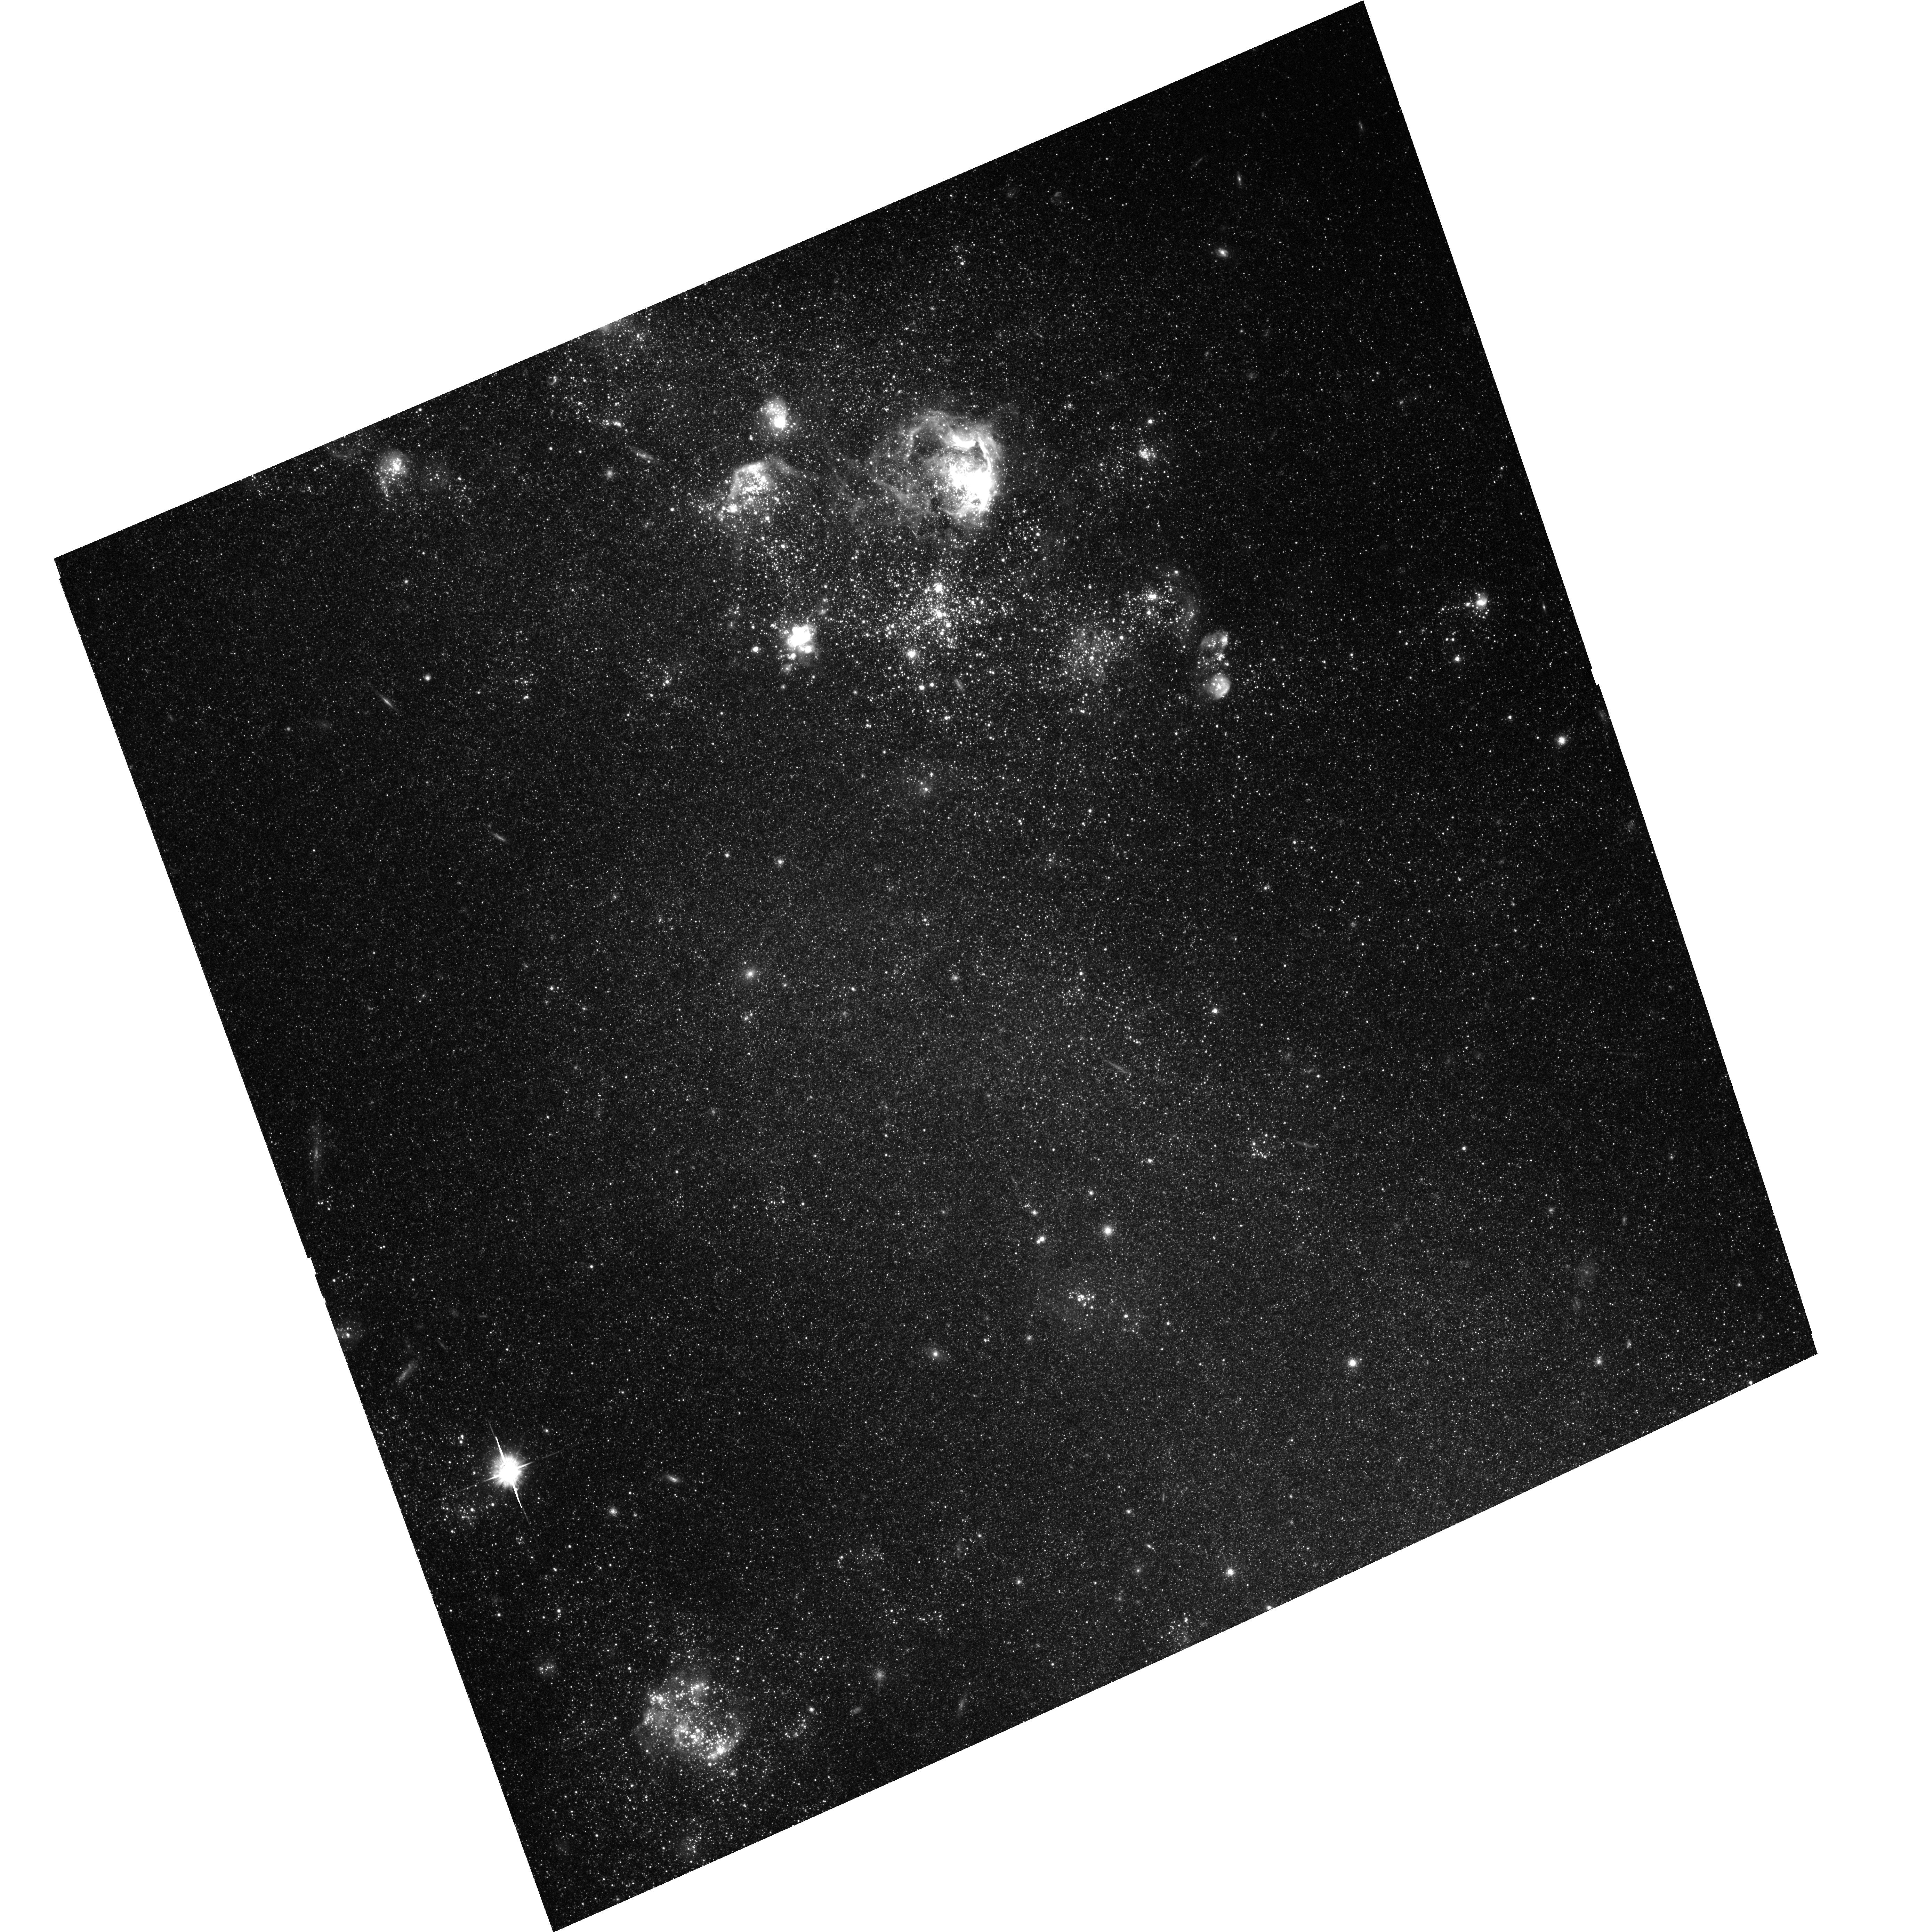
Target: IC2574-SGS
Instrument: ACS/WFC
Filter: F555W
Exposure: 1.8 h
Observation ID: hst_9755_01_acs_wfc_f555w_j8qw01

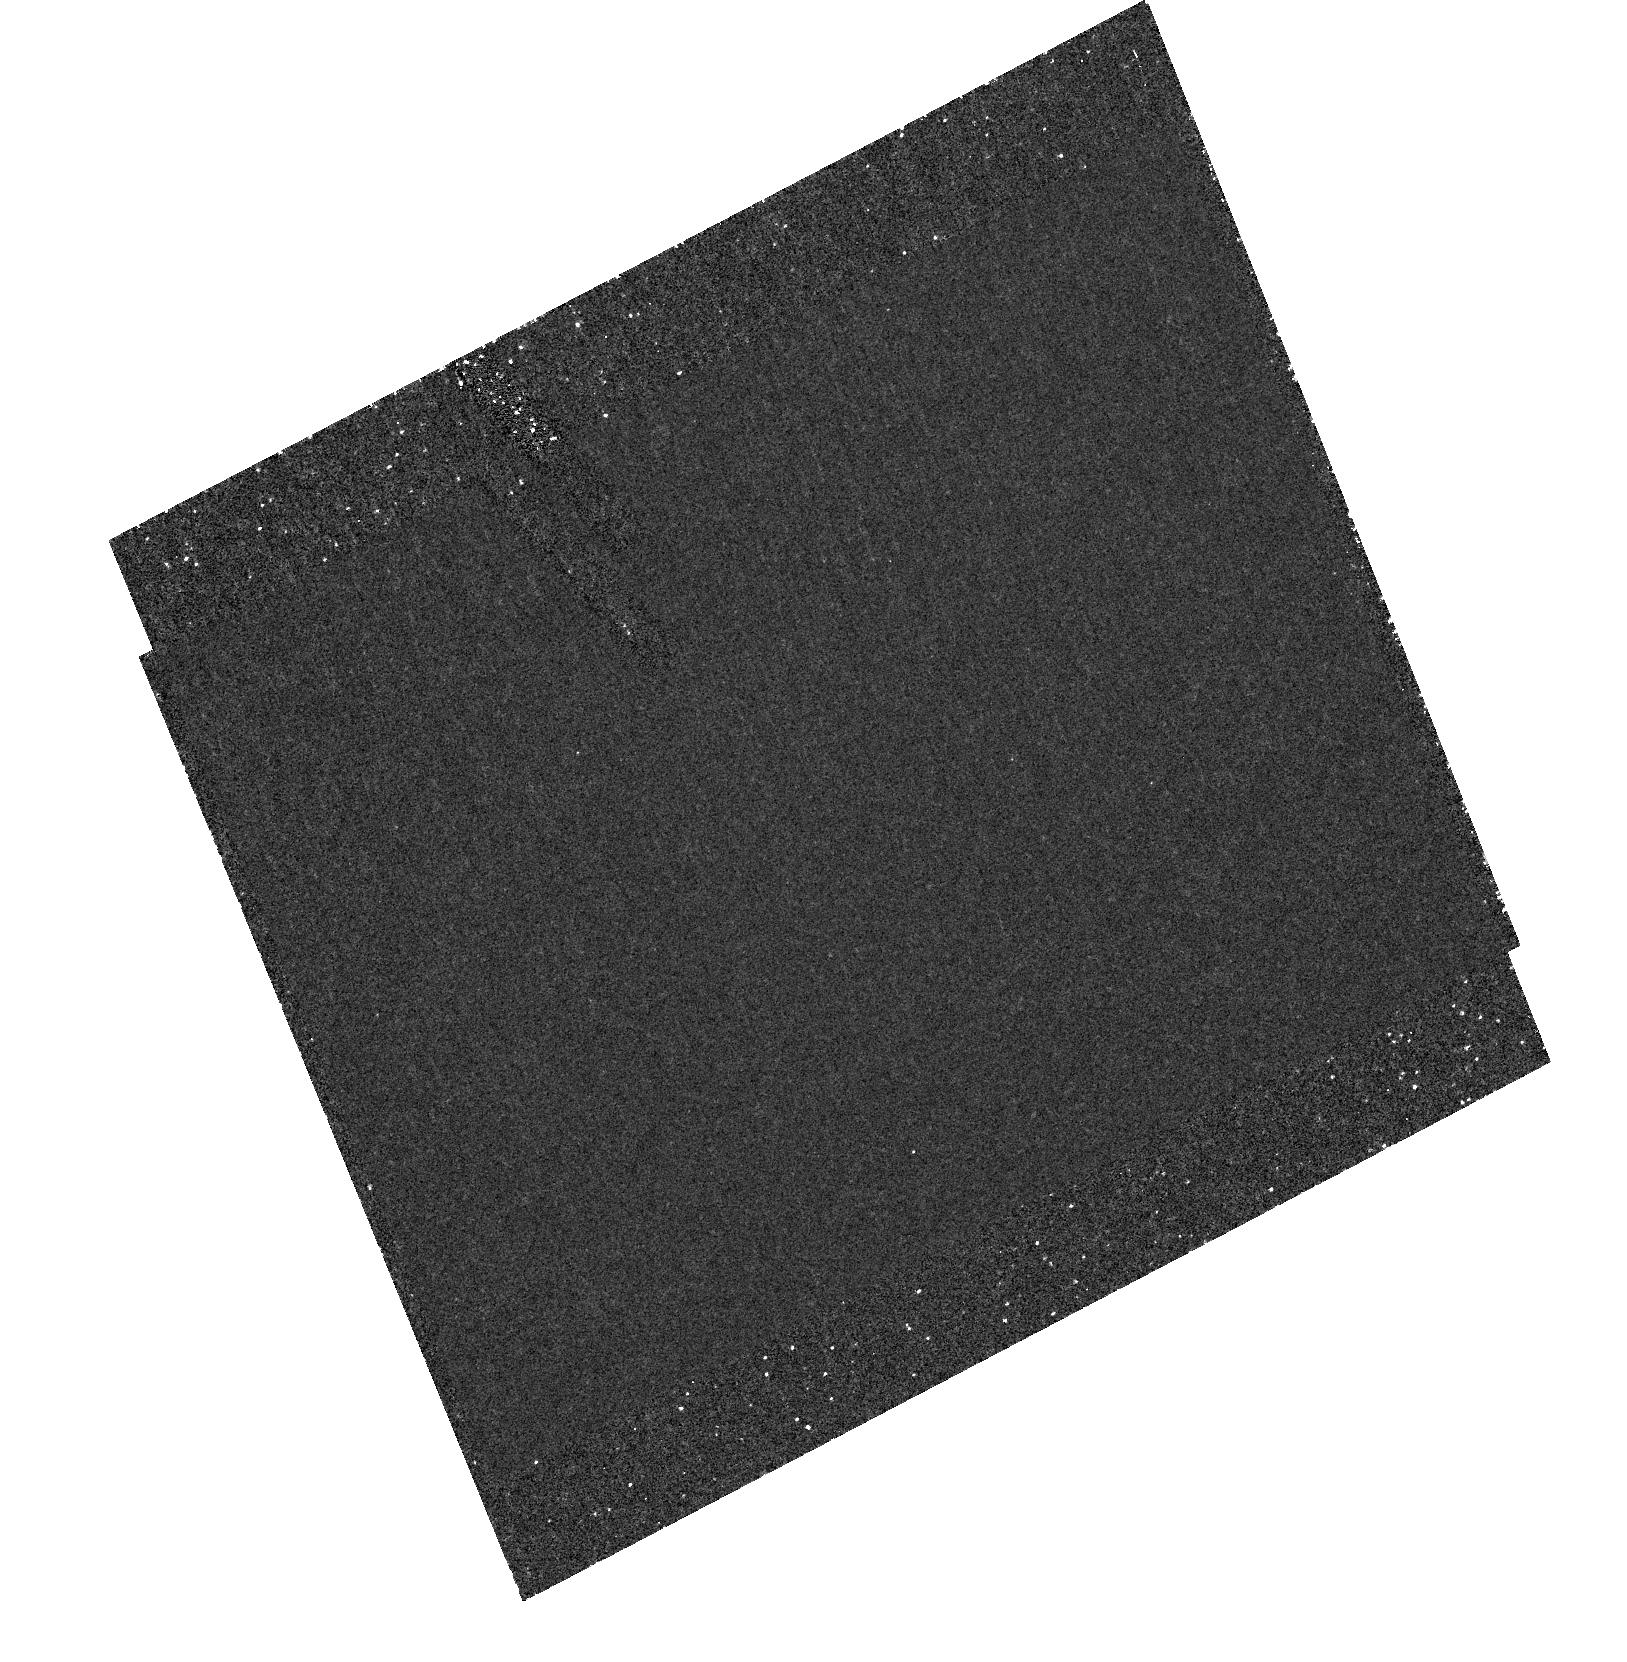
Target: field at RA 157.180°, Dec 68.451°
Instrument: ACS/HRC
Filter: F250W
Exposure: 1.7 h
Observation ID: hst_9755_01_acs_hrc_f250w_j8qw01

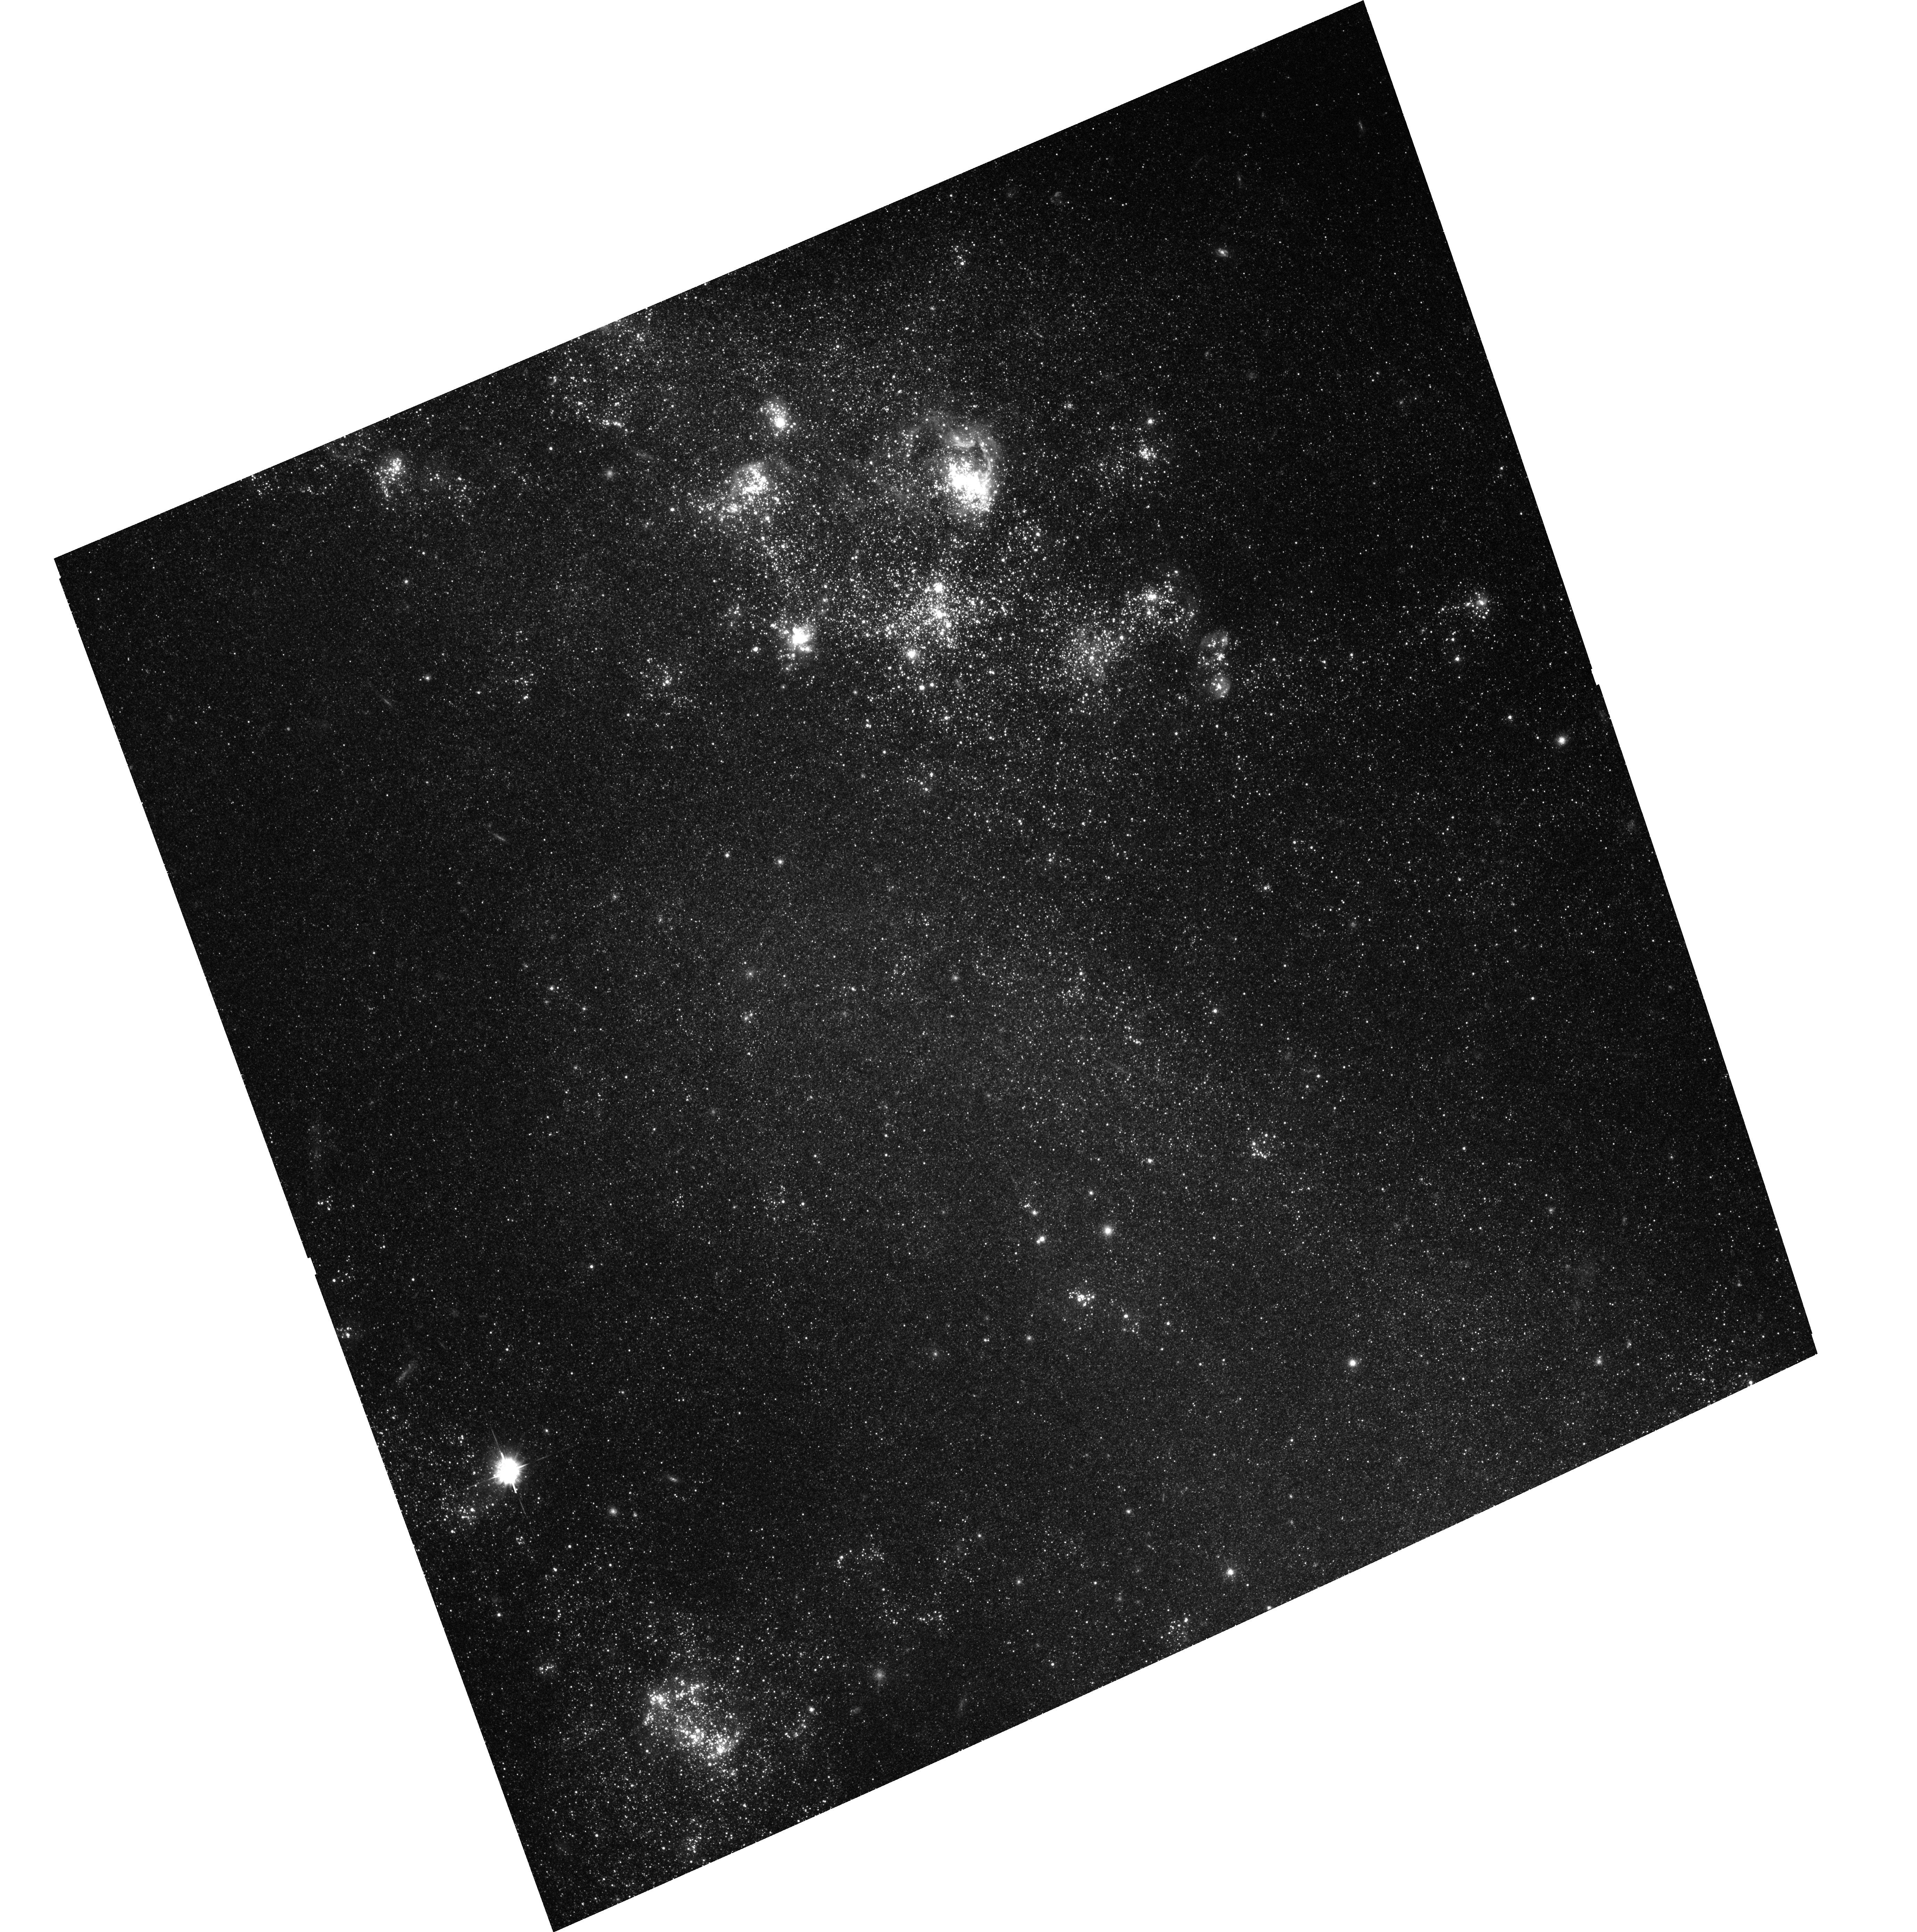
Target: IC2574-SGS
Instrument: ACS/WFC
Filter: F435W
Exposure: 1.7 h
Observation ID: hst_9755_01_acs_wfc_f435w_j8qw01

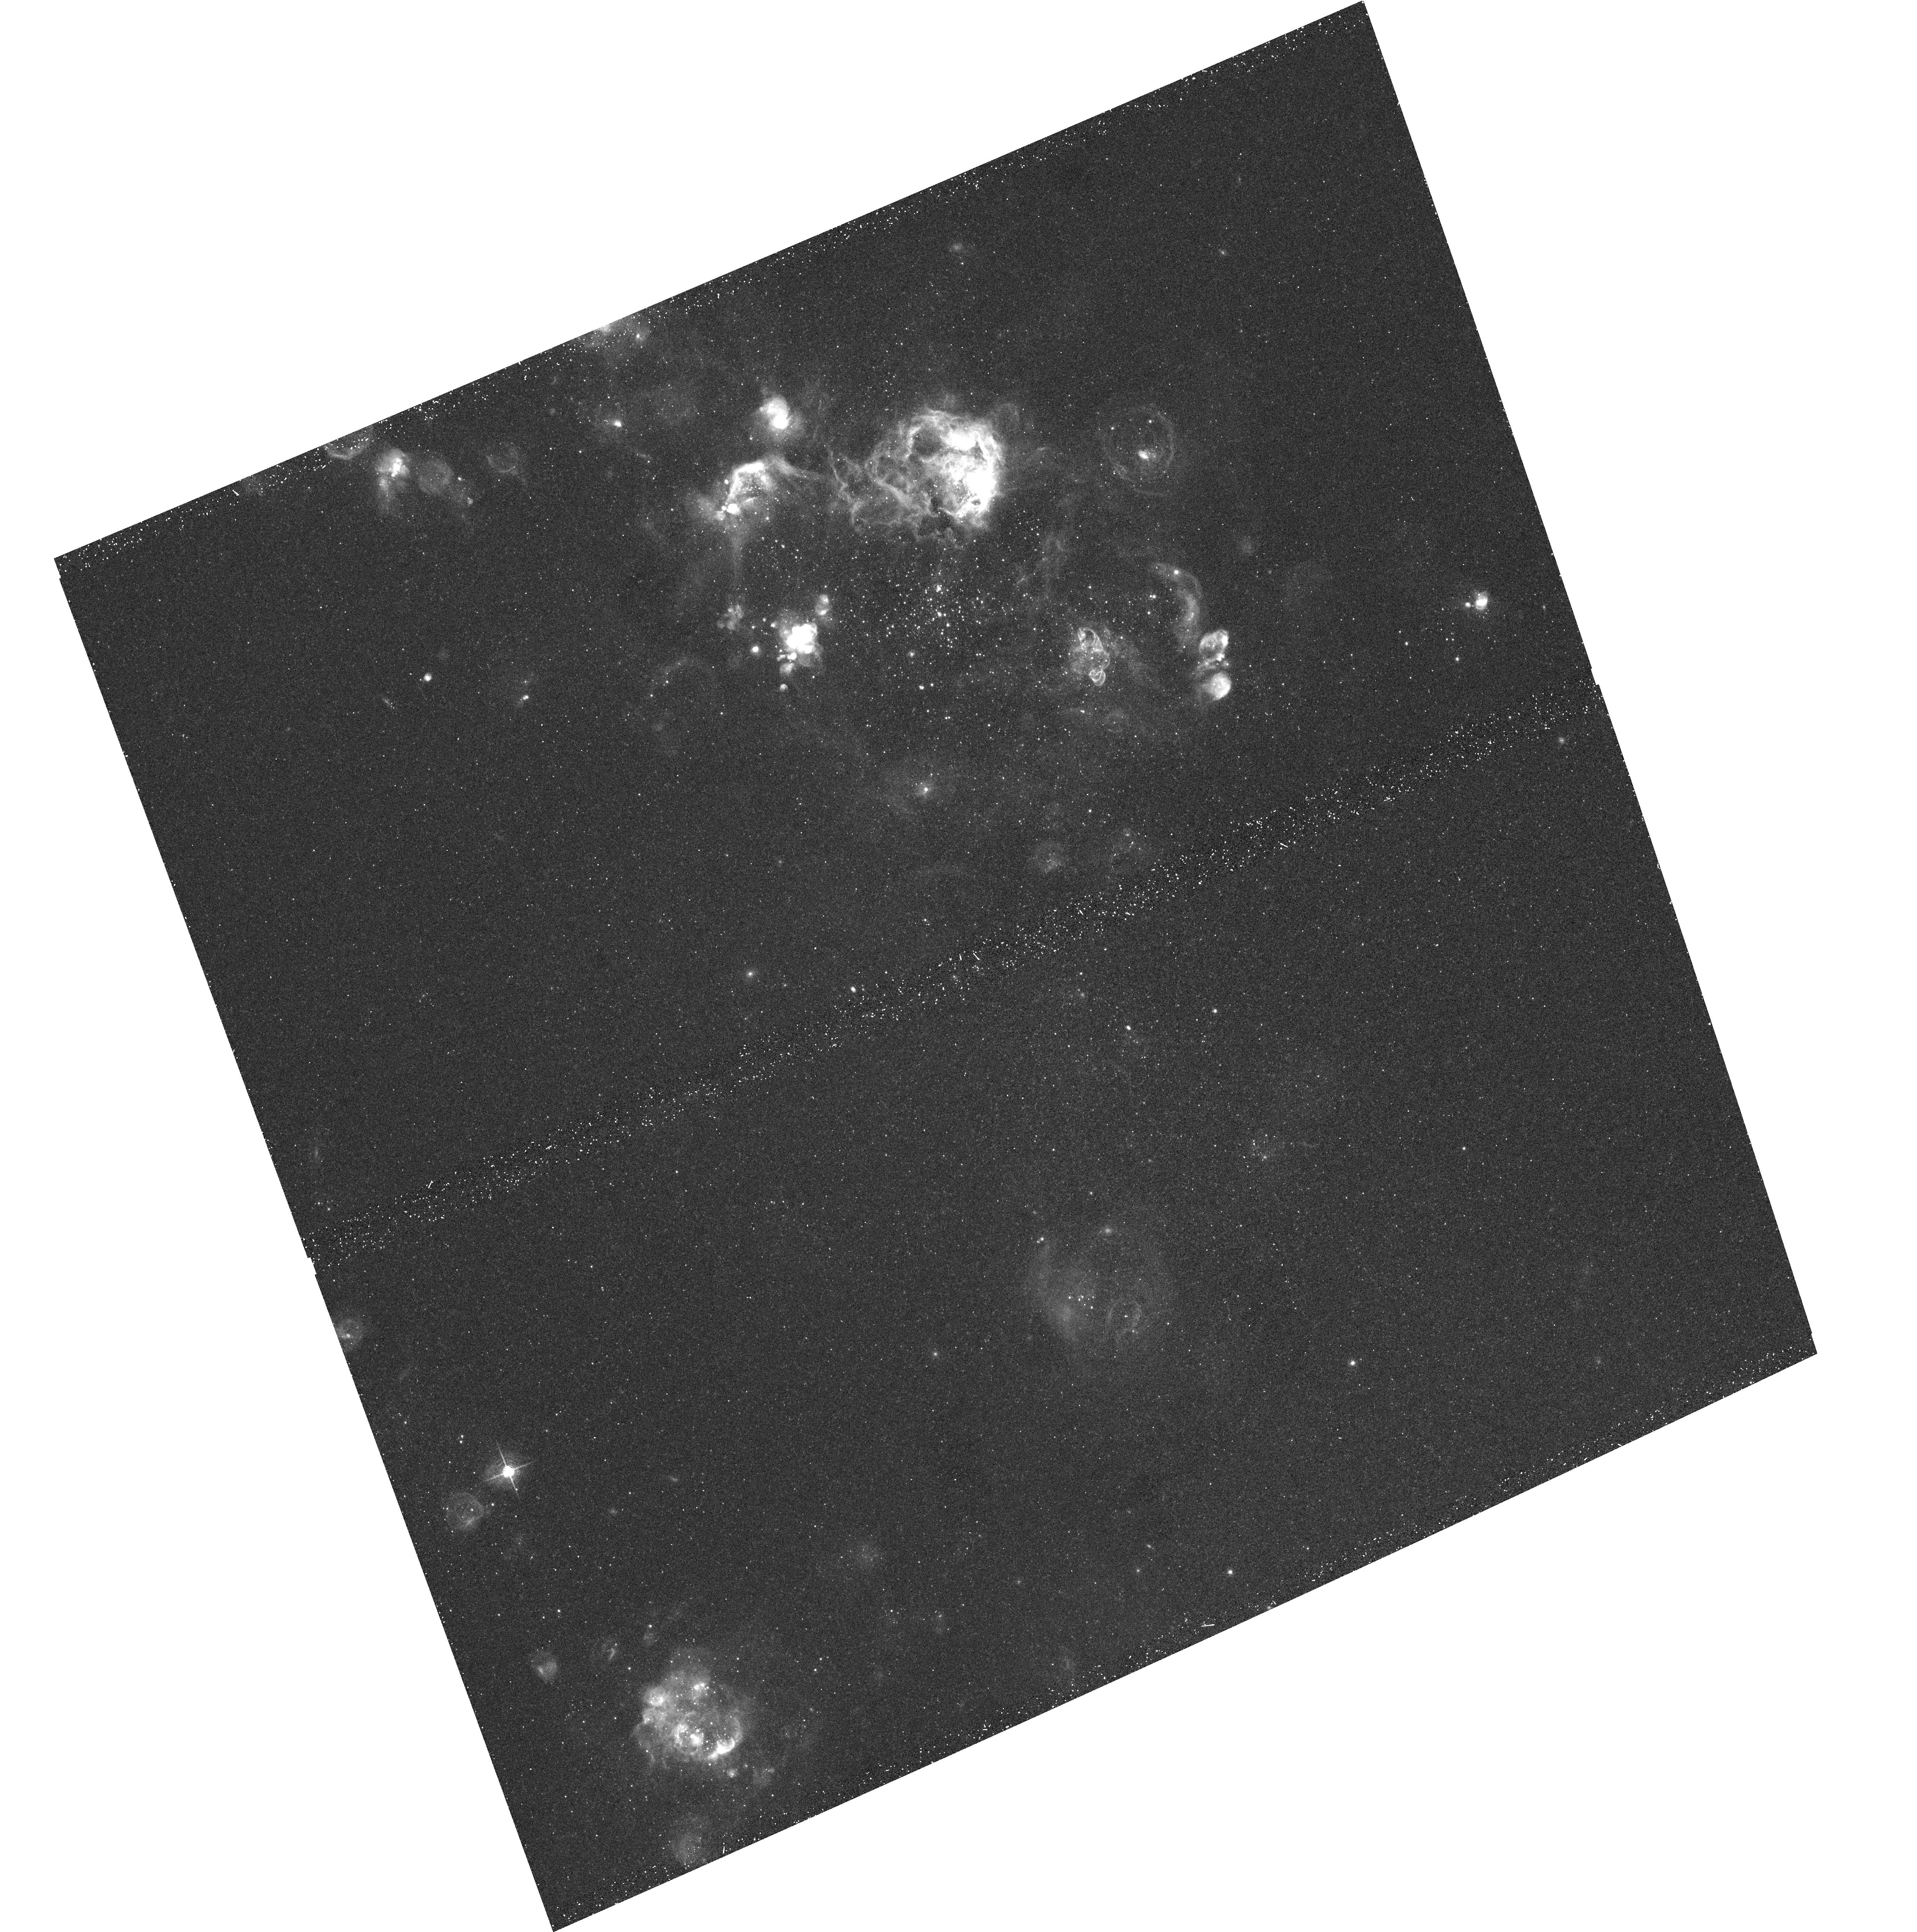
Target: IC2574-SGS
Instrument: ACS/WFC
Filter: F658N
Exposure: 20 min
Observation ID: hst_9755_01_acs_wfc_f658n_j8qw01

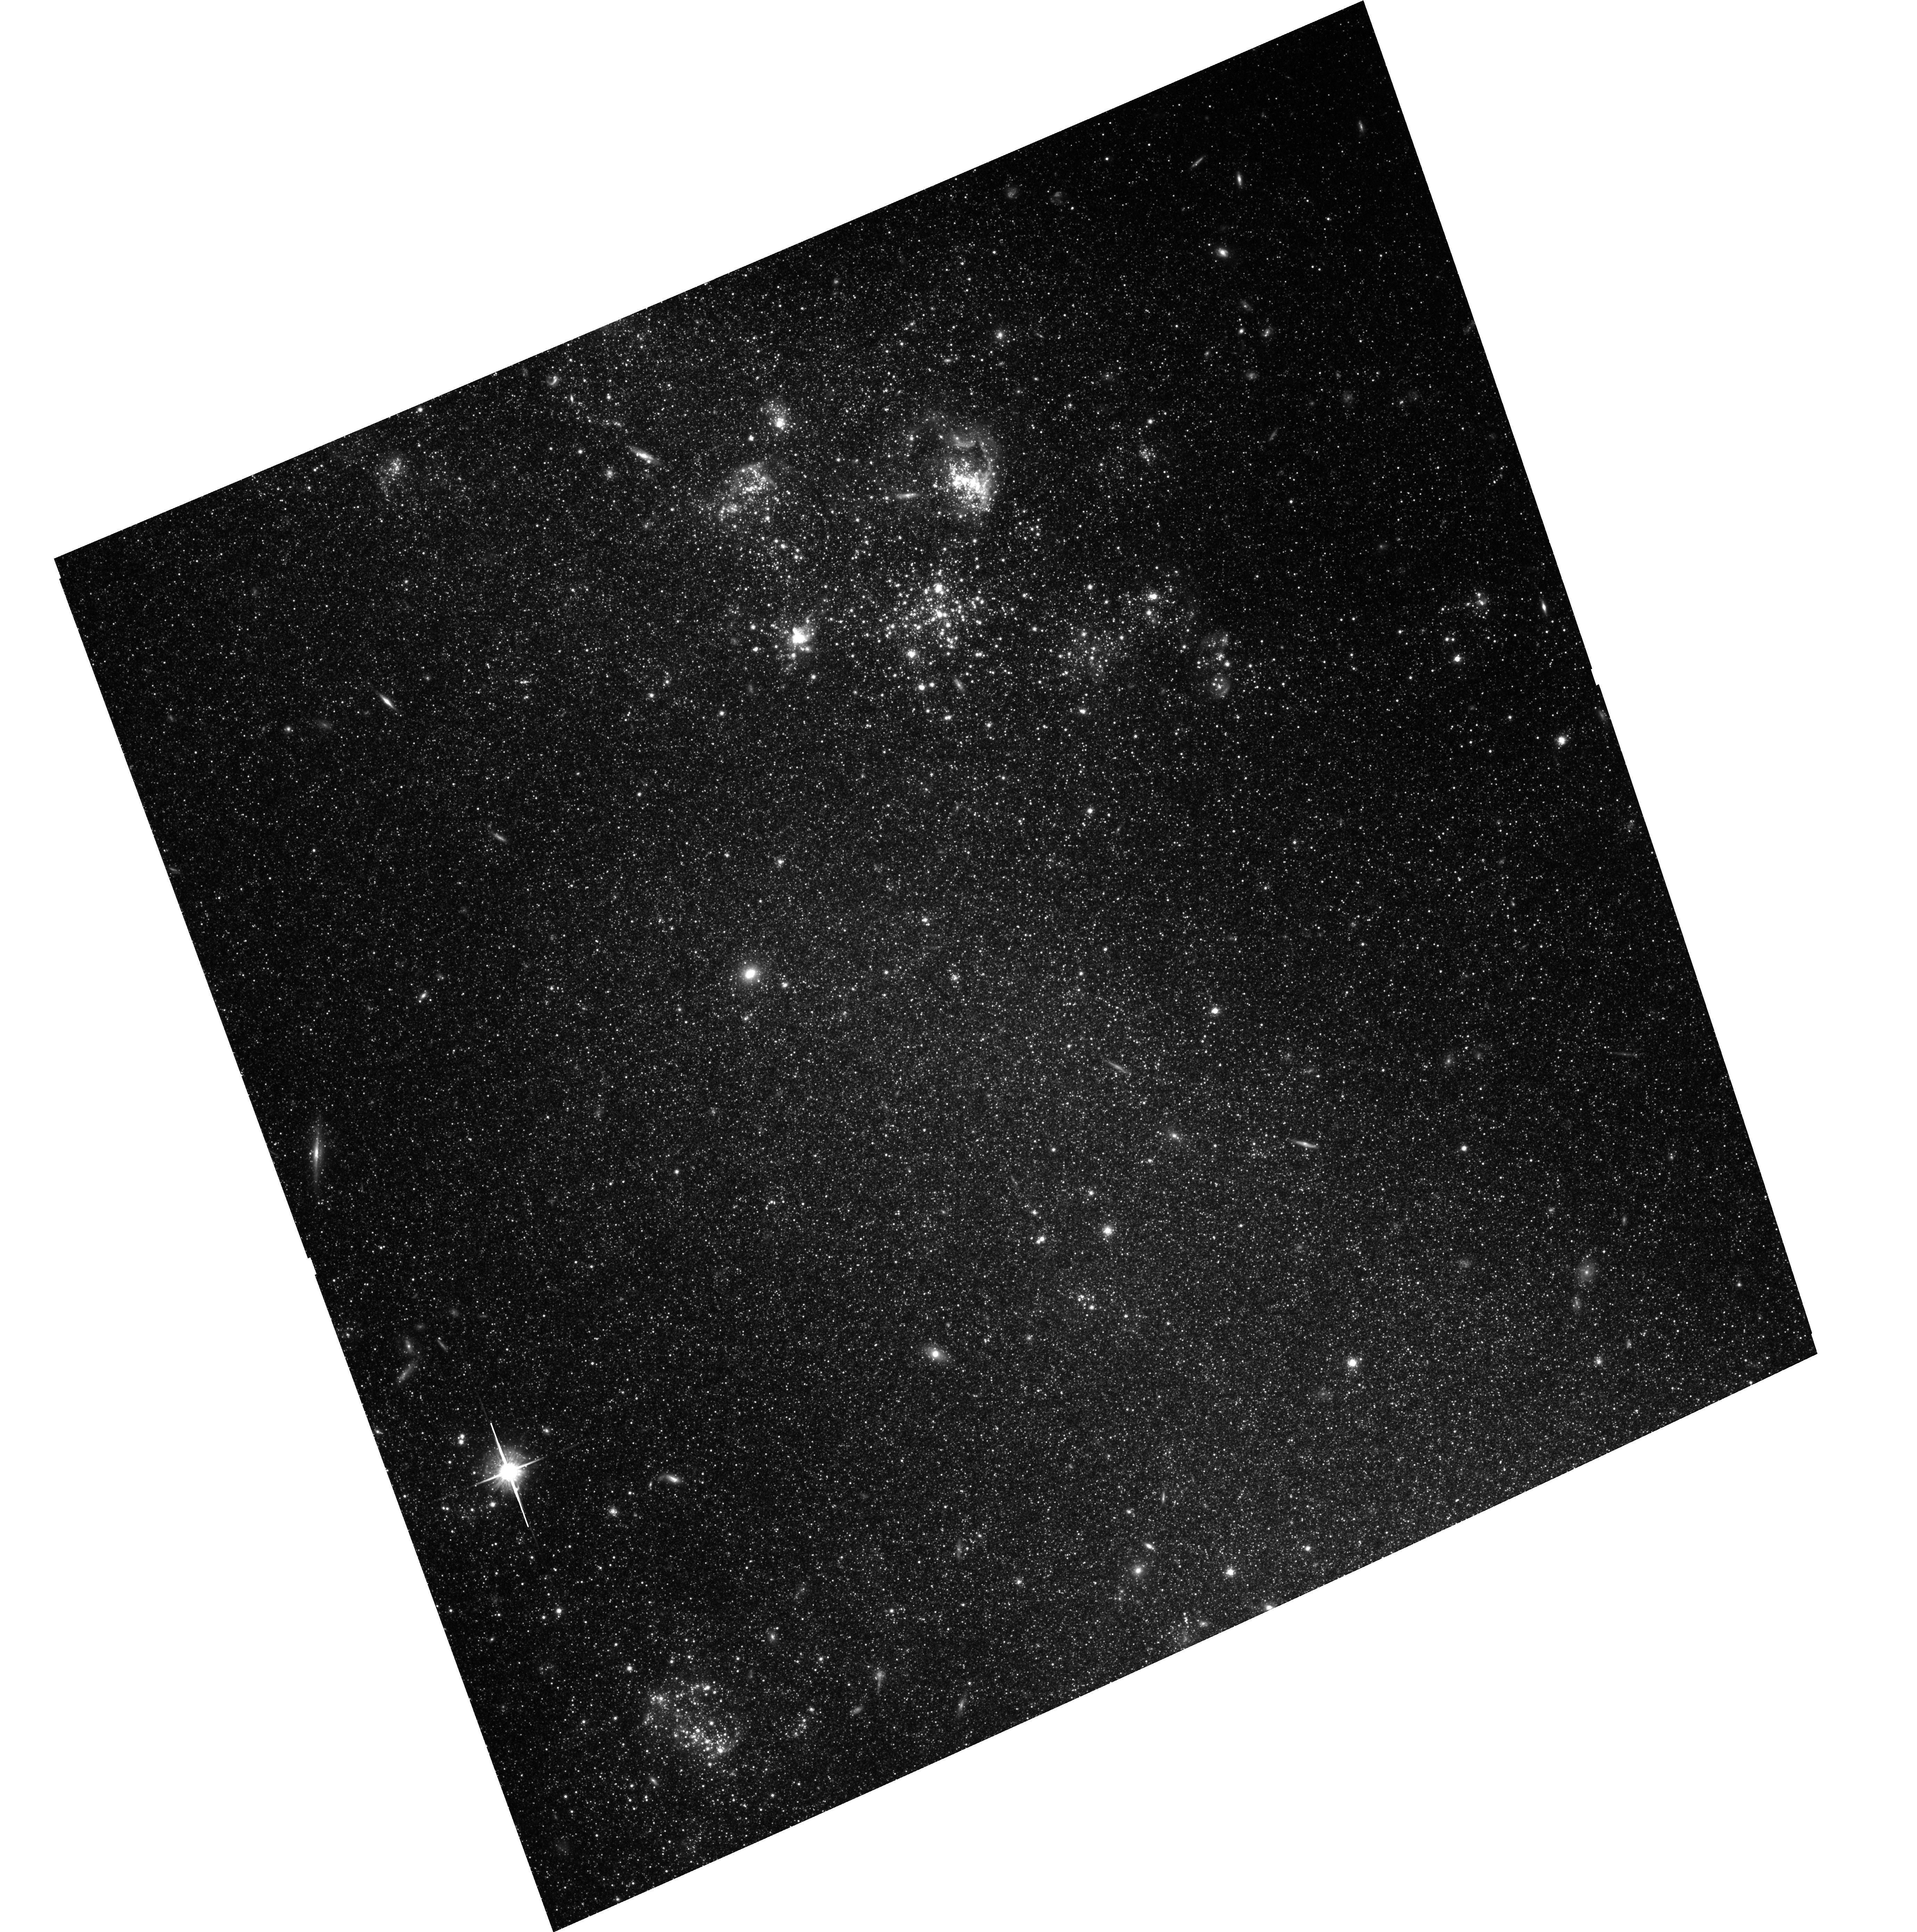
Target: IC2574-SGS
Instrument: ACS/WFC
Filter: F814W
Exposure: 1.8 h
Observation ID: hst_9755_01_acs_wfc_f814w_j8qw01

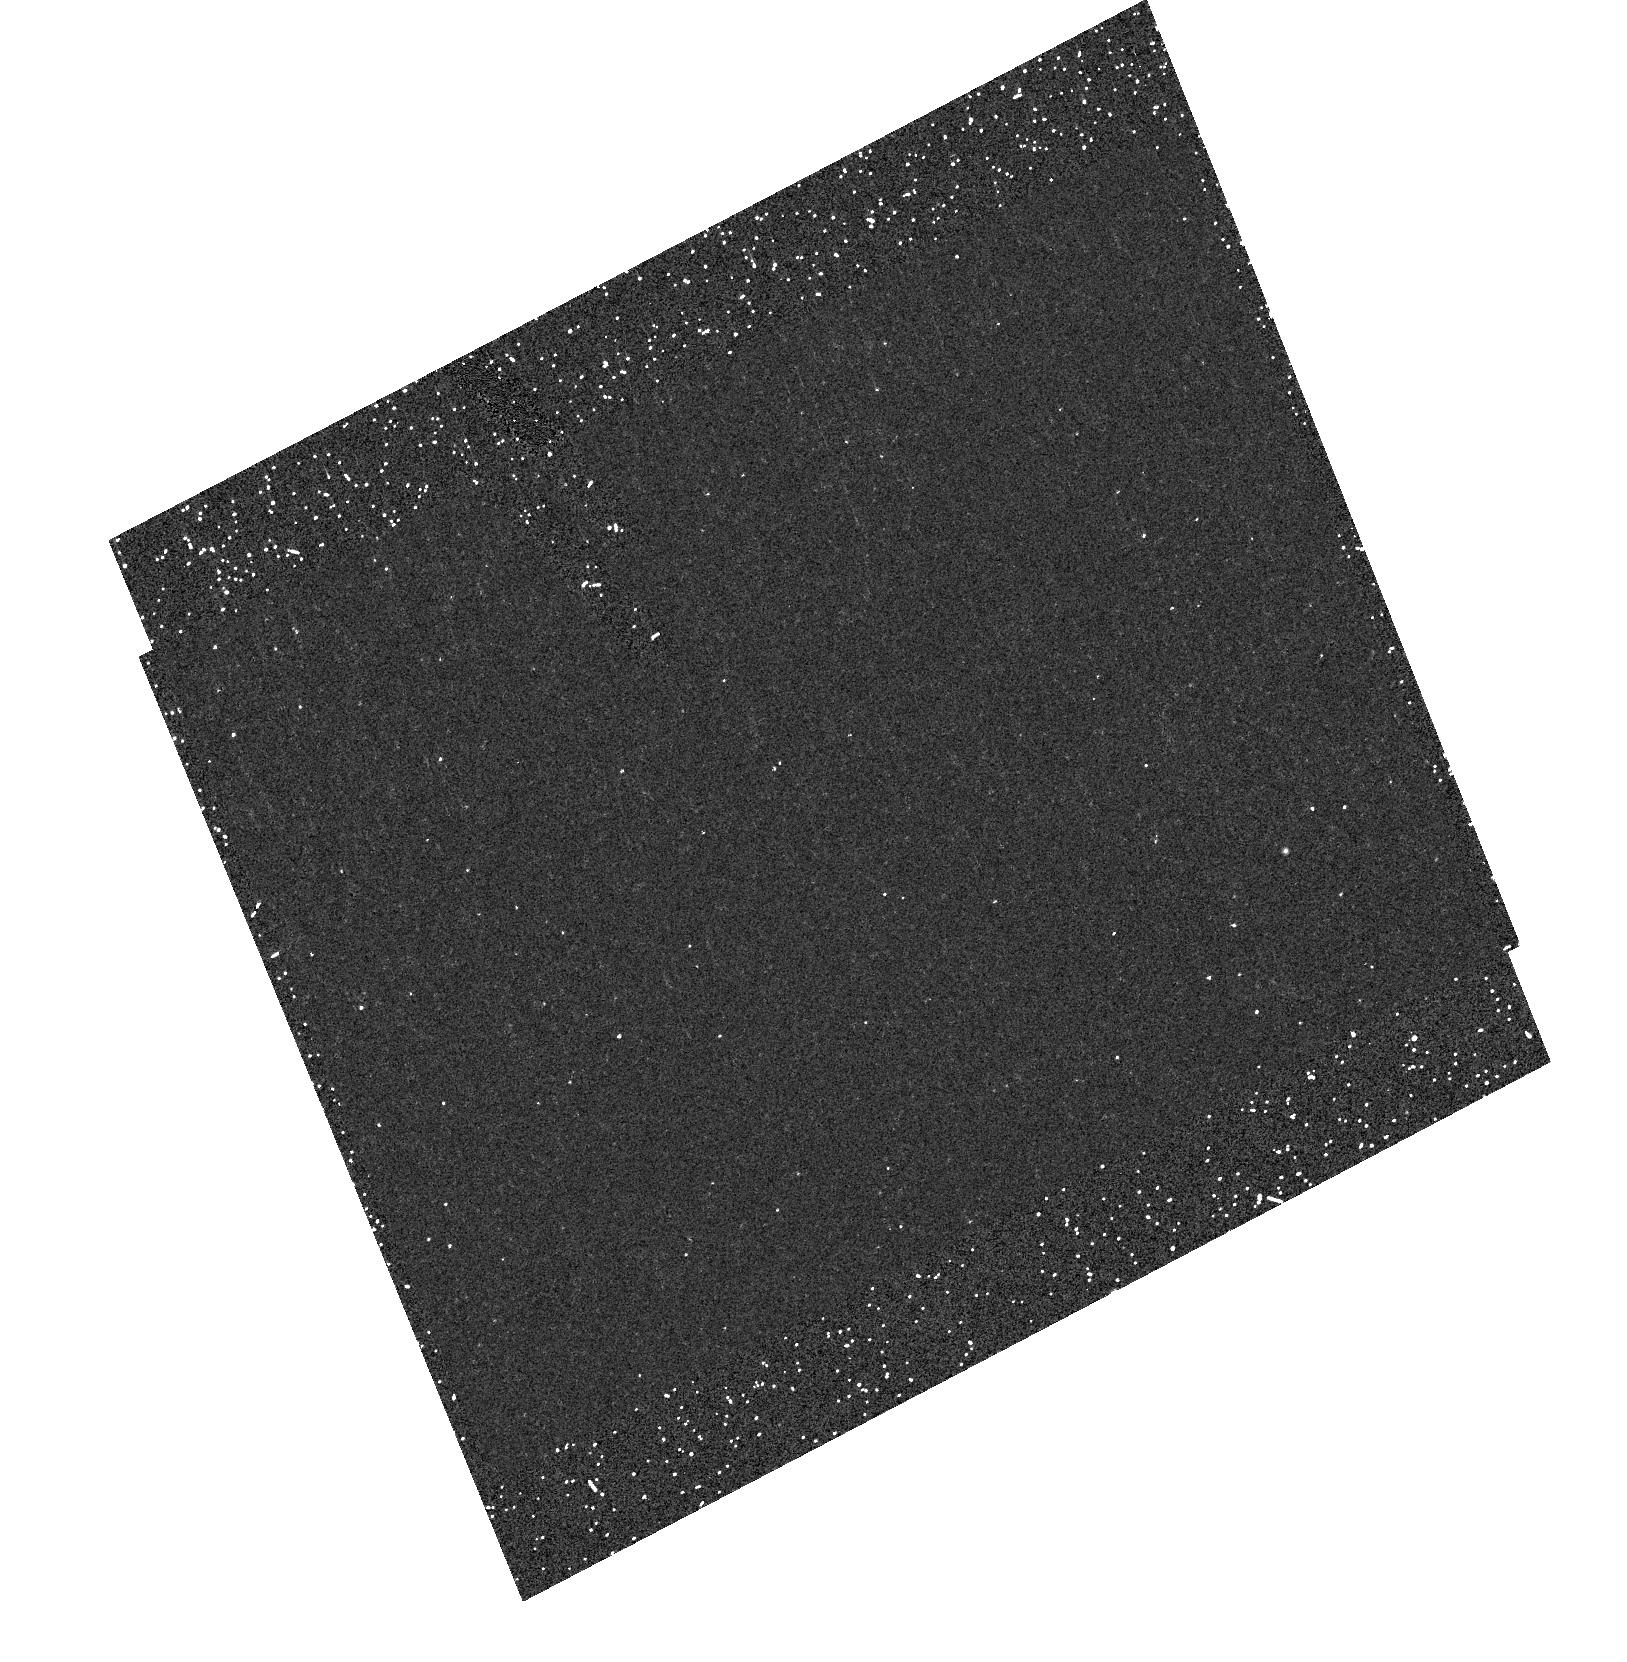
Target: field at RA 157.180°, Dec 68.451°
Instrument: ACS/HRC
Filter: F550M
Exposure: 16 min
Observation ID: hst_9755_01_acs_hrc_f550m_j8qw01

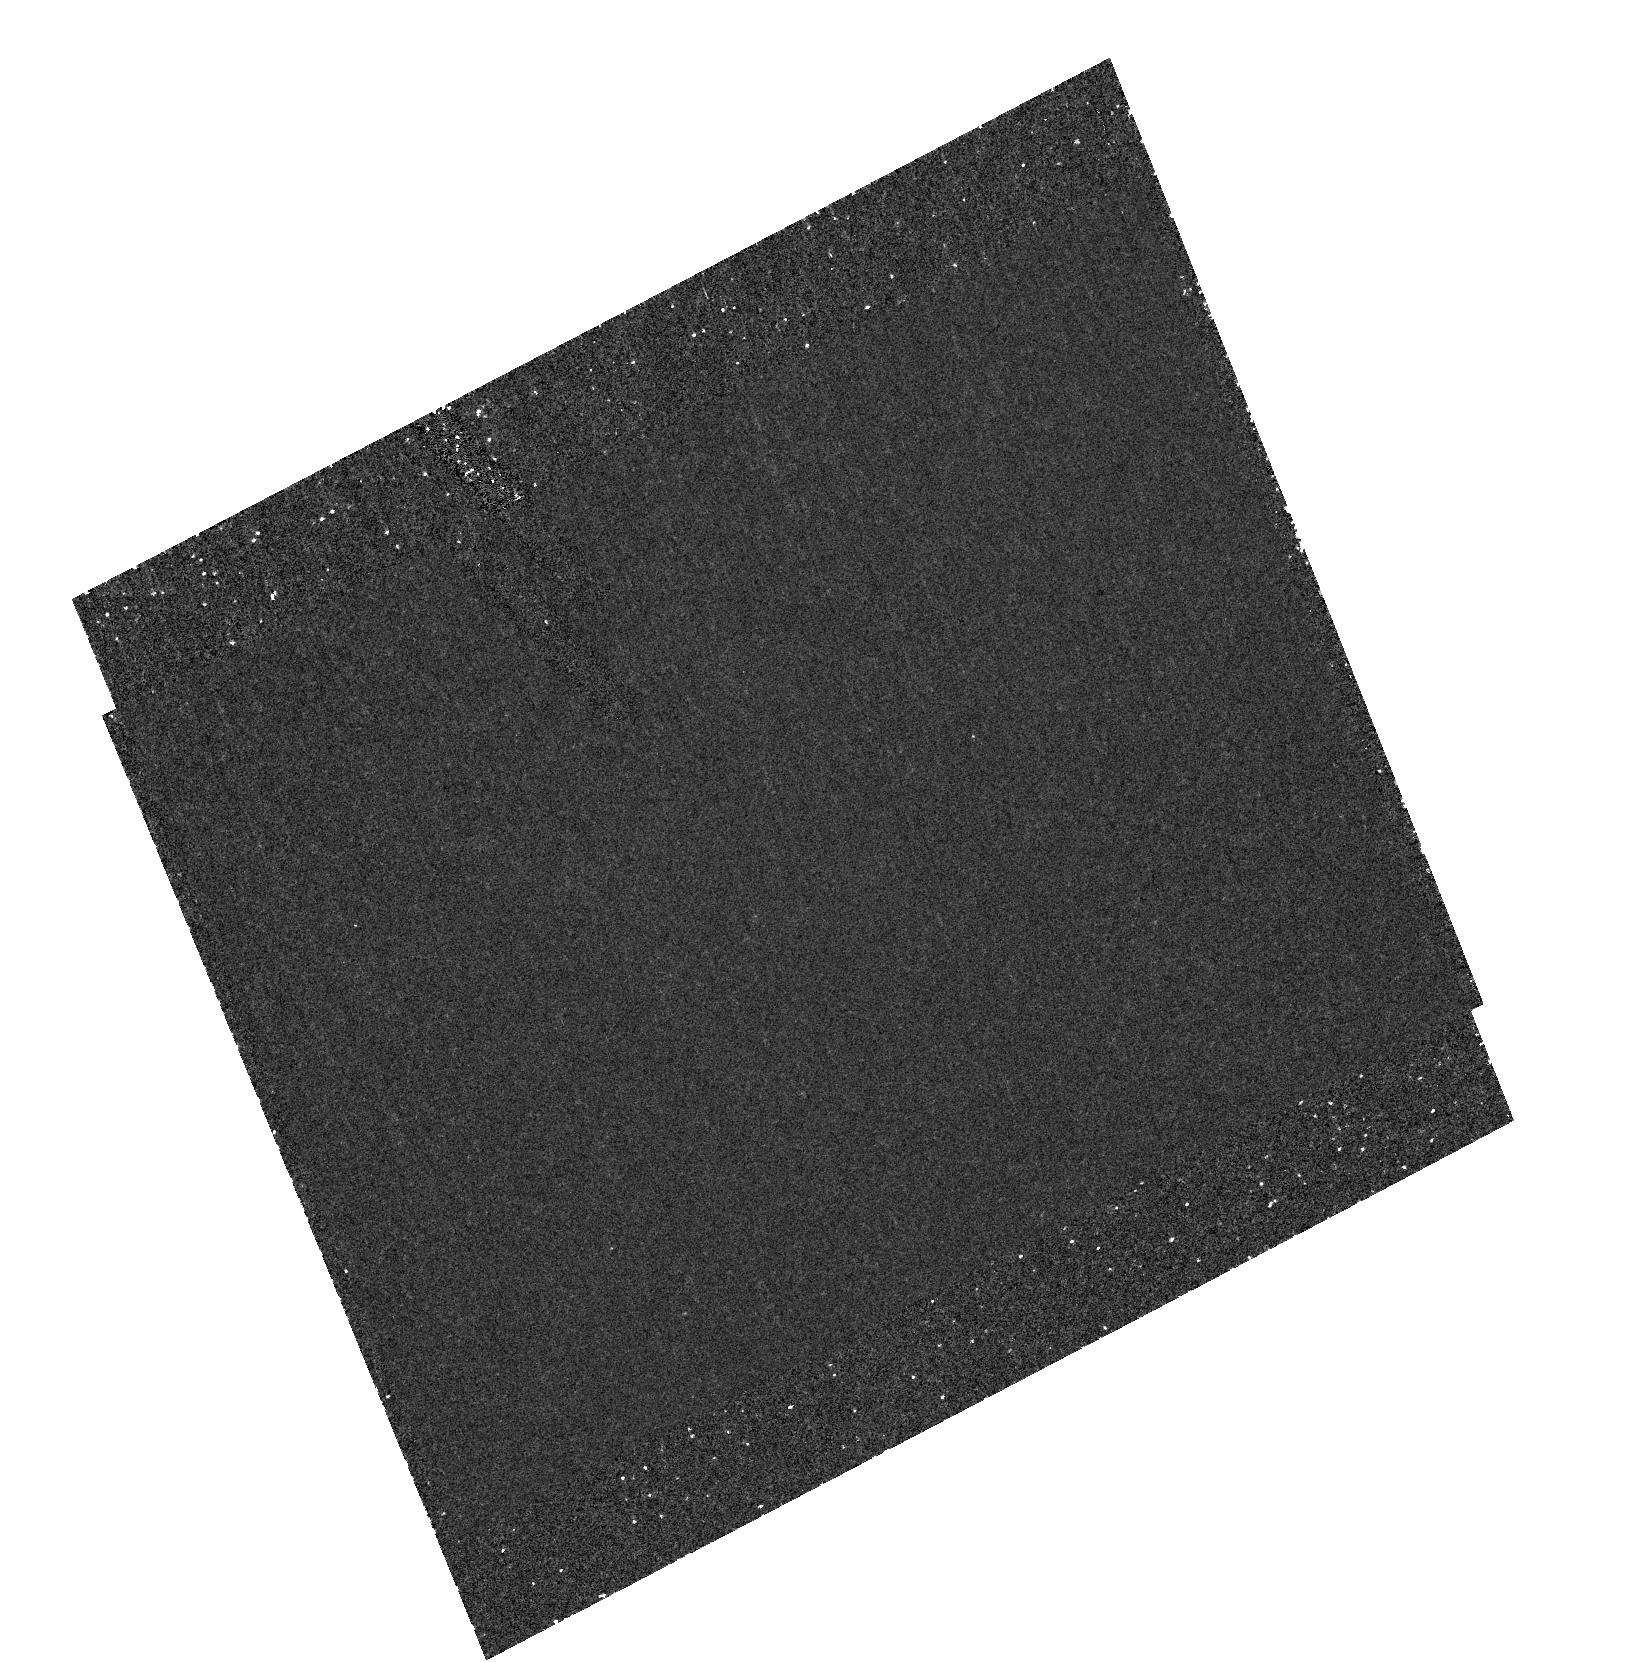
Target: field at RA 157.180°, Dec 68.451°
Instrument: ACS/HRC
Filter: F220W
Exposure: 1.5 h
Observation ID: hst_9755_01_acs_hrc_f220w_j8qw01

Investigating the Powering Sources of Expanding Supergiant Shells in the Nearby Dwarf Galaxy IC 2574 (PI: Walter, Fabian)

Using the unique resolving capability of the Hubble Space Telescope (HST) and the wide-field imaging capabilities of the ACS, we propose to perform a stellar population study of two prominent supergiant shells (SGS) in the nearby dwarf galaxy IC2574. By constructing the star formation history for those SGSs we will for the first time be able to test if past star formation created these impressive structures, as suggested by theory. We have carefully selected 2 SGSs; one is young (age: few 10^7yr, exhibiting a prominent central stellar association and the other is older (few 10^8yr), with no obvious optical counterpart. The aim of this proposal is to determine the age and SF history of the central stellar associations of both SGSs by B, V, and I band imaging using HST's ACS. A primary goal is the comparison of the stellar ages with the age estimates from the HI kinematics. Using color magnitude diagrams, we will also estimate how many stars have evolved off the main sequence and exploded as SN, giving an estimate for the total mechanical energy deposited. A comparison with the values derived in other wavelengths is not only important for understanding these particular SGSs but will also set strong timing as well as energy constraints on the physical mechanisms which lie at the origin of SGSs in general.